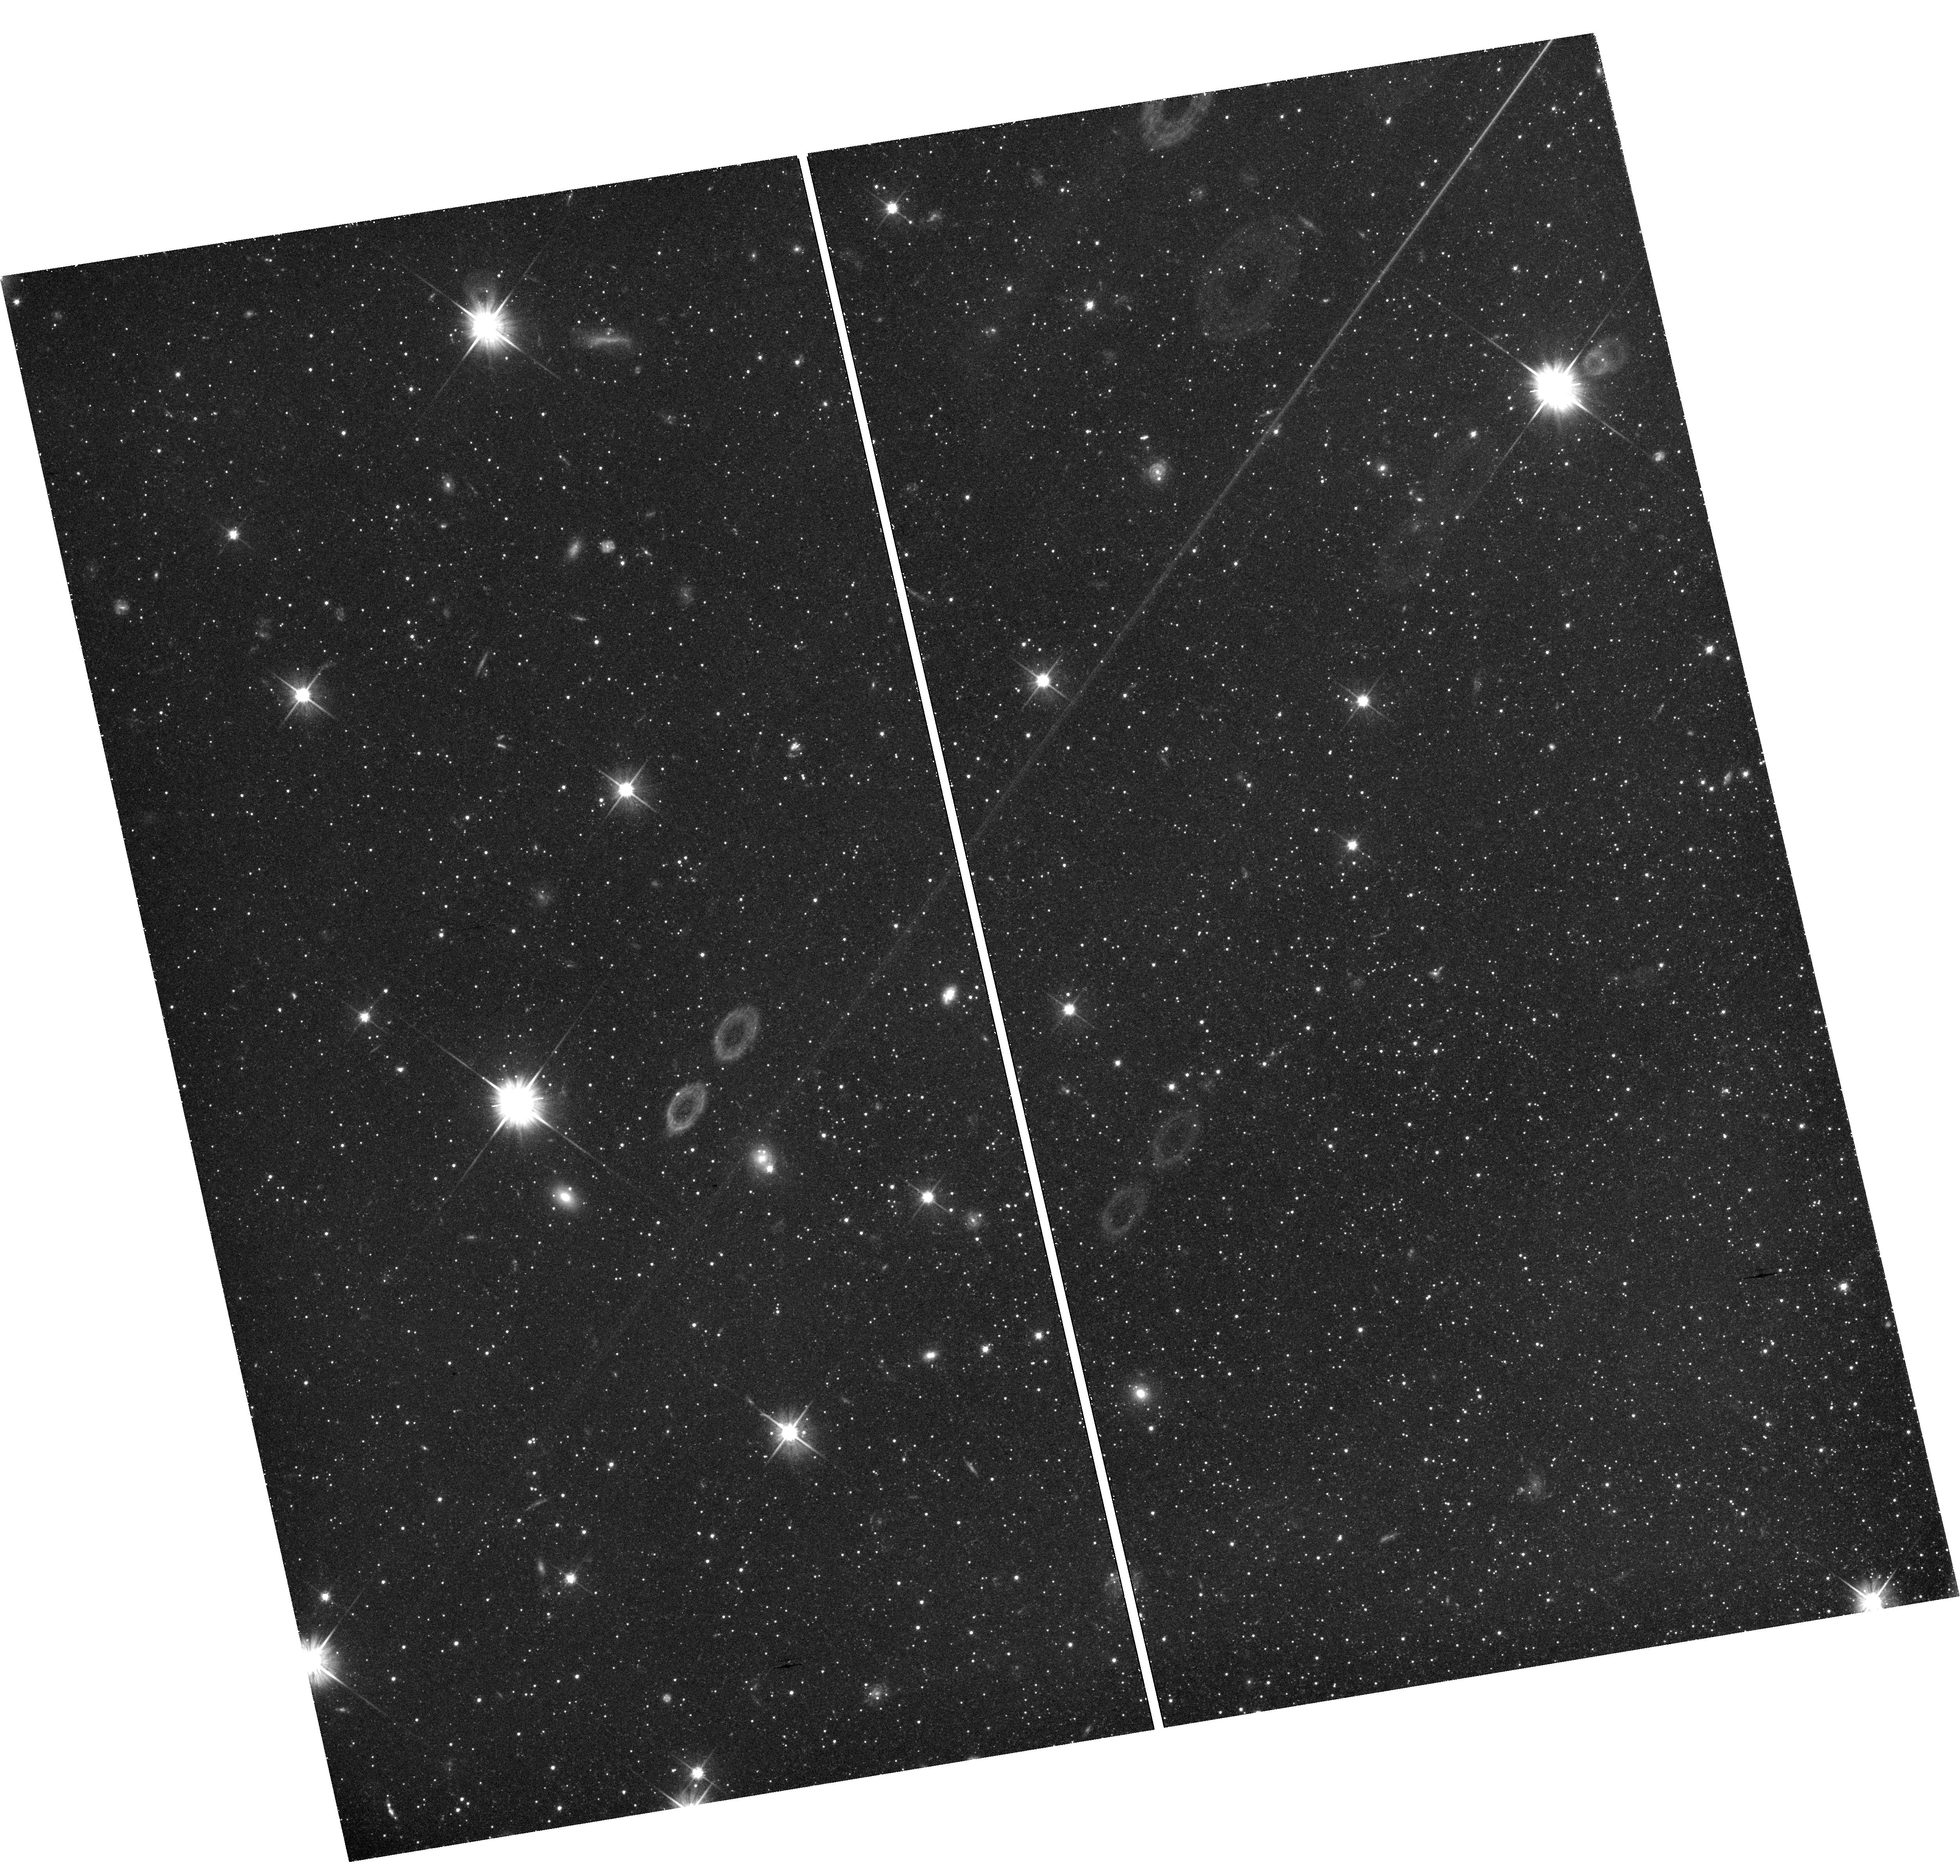
Target: field at RA 9.937°, Dec 48.425°
Instrument: WFC3/UVIS
Filter: F606W
Exposure: 1.6 h
Observation ID: hst_14769_04_wfc3_uvis_f606w_id6804

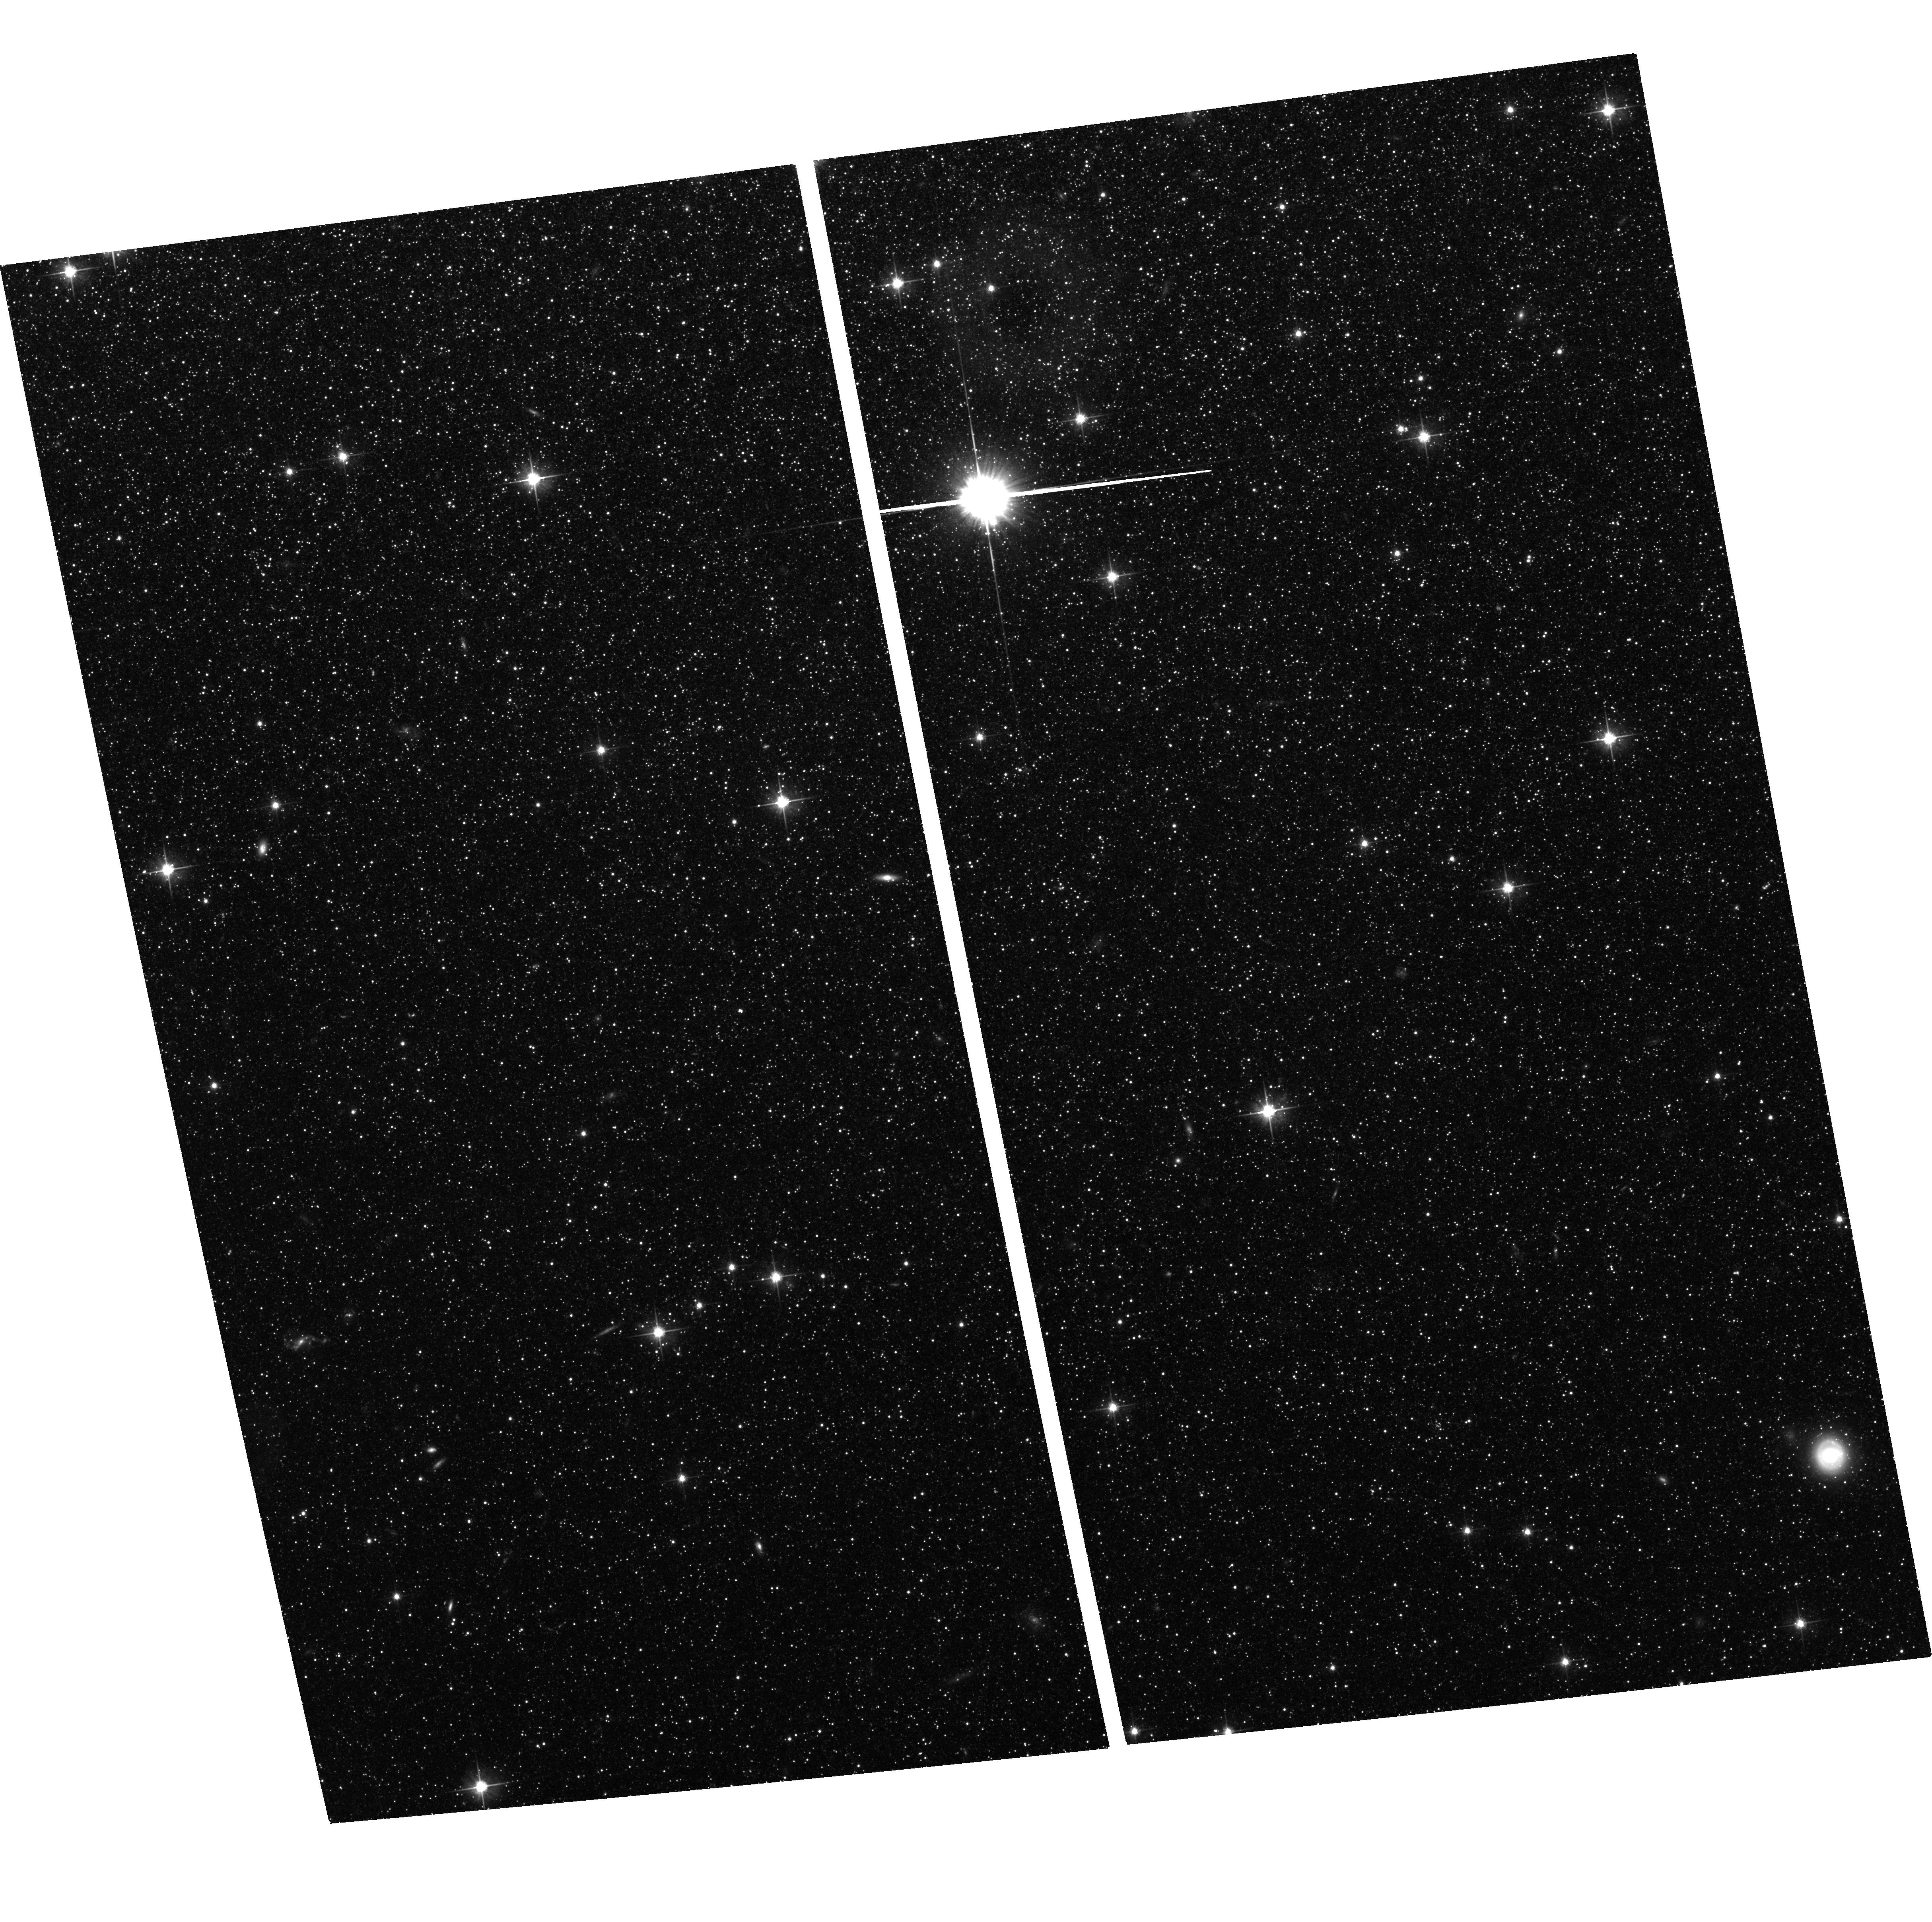
Target: NGC-147
Instrument: ACS/WFC
Filter: F606W
Exposure: 1.5 h
Observation ID: hst_14769_01_acs_wfc_f606w_jd6801

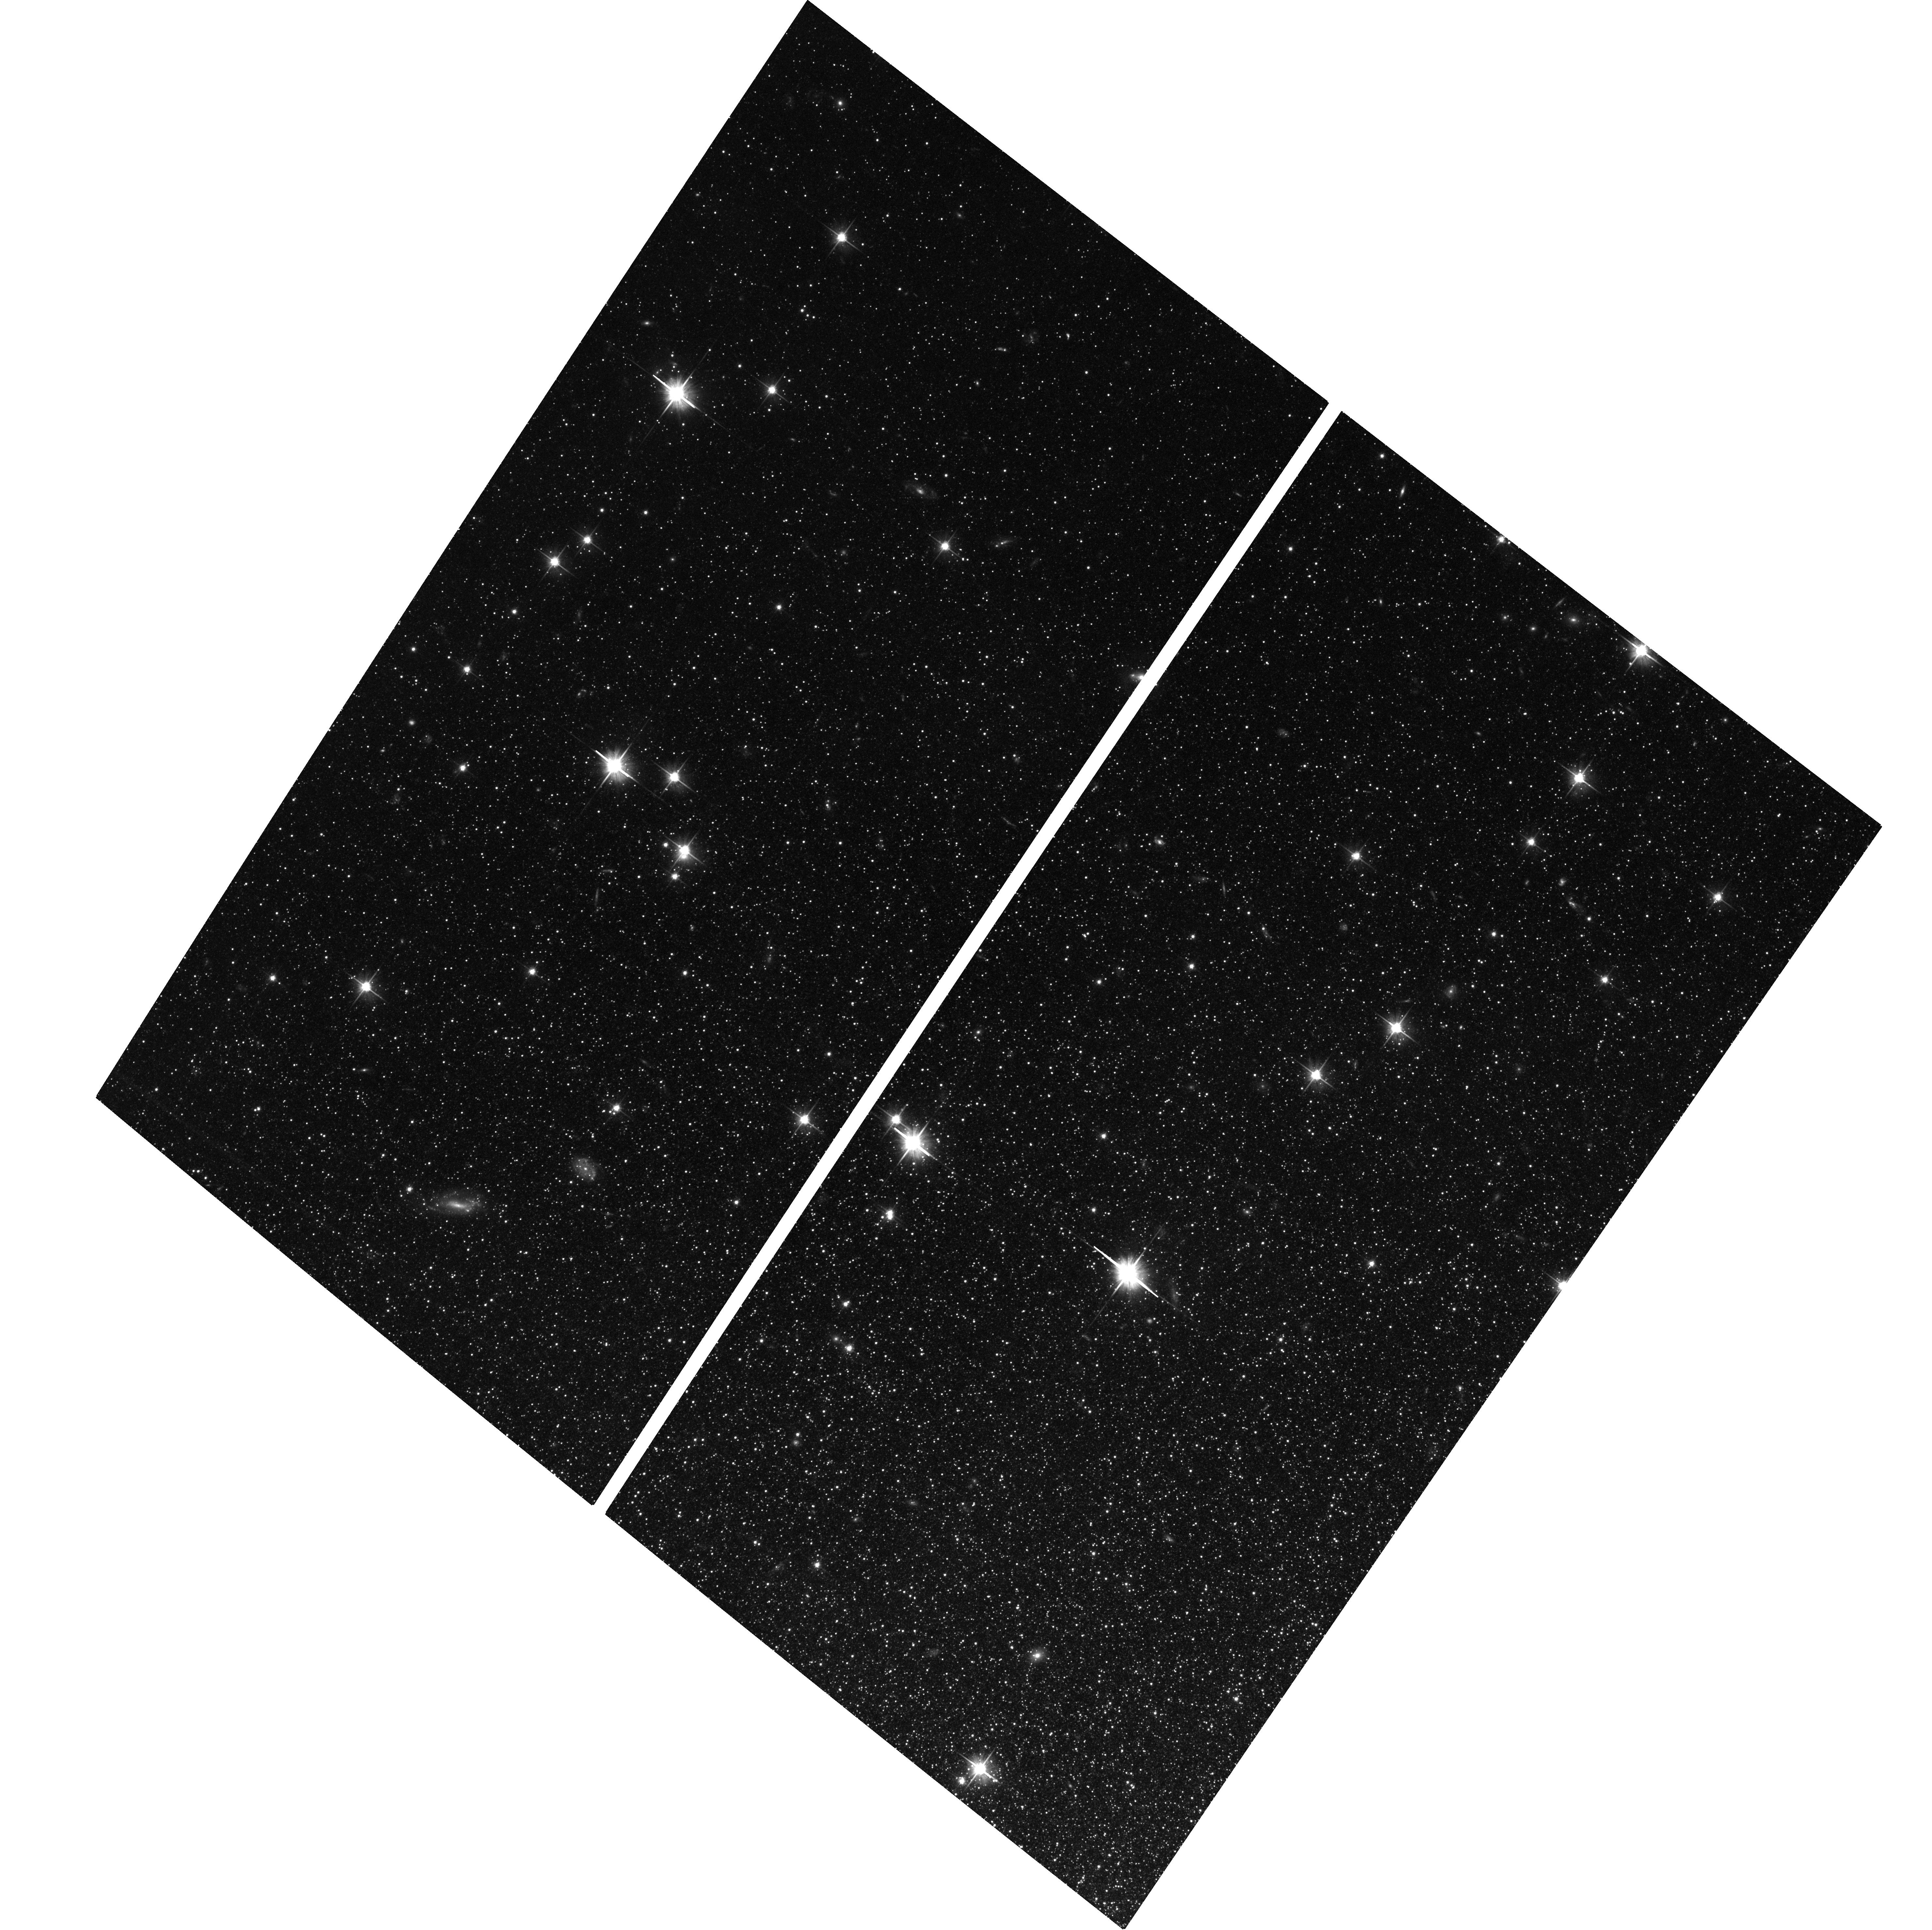
Target: NGC-185
Instrument: ACS/WFC
Filter: F606W
Exposure: 1.5 h
Observation ID: hst_14769_04_acs_wfc_f606w_jd6804

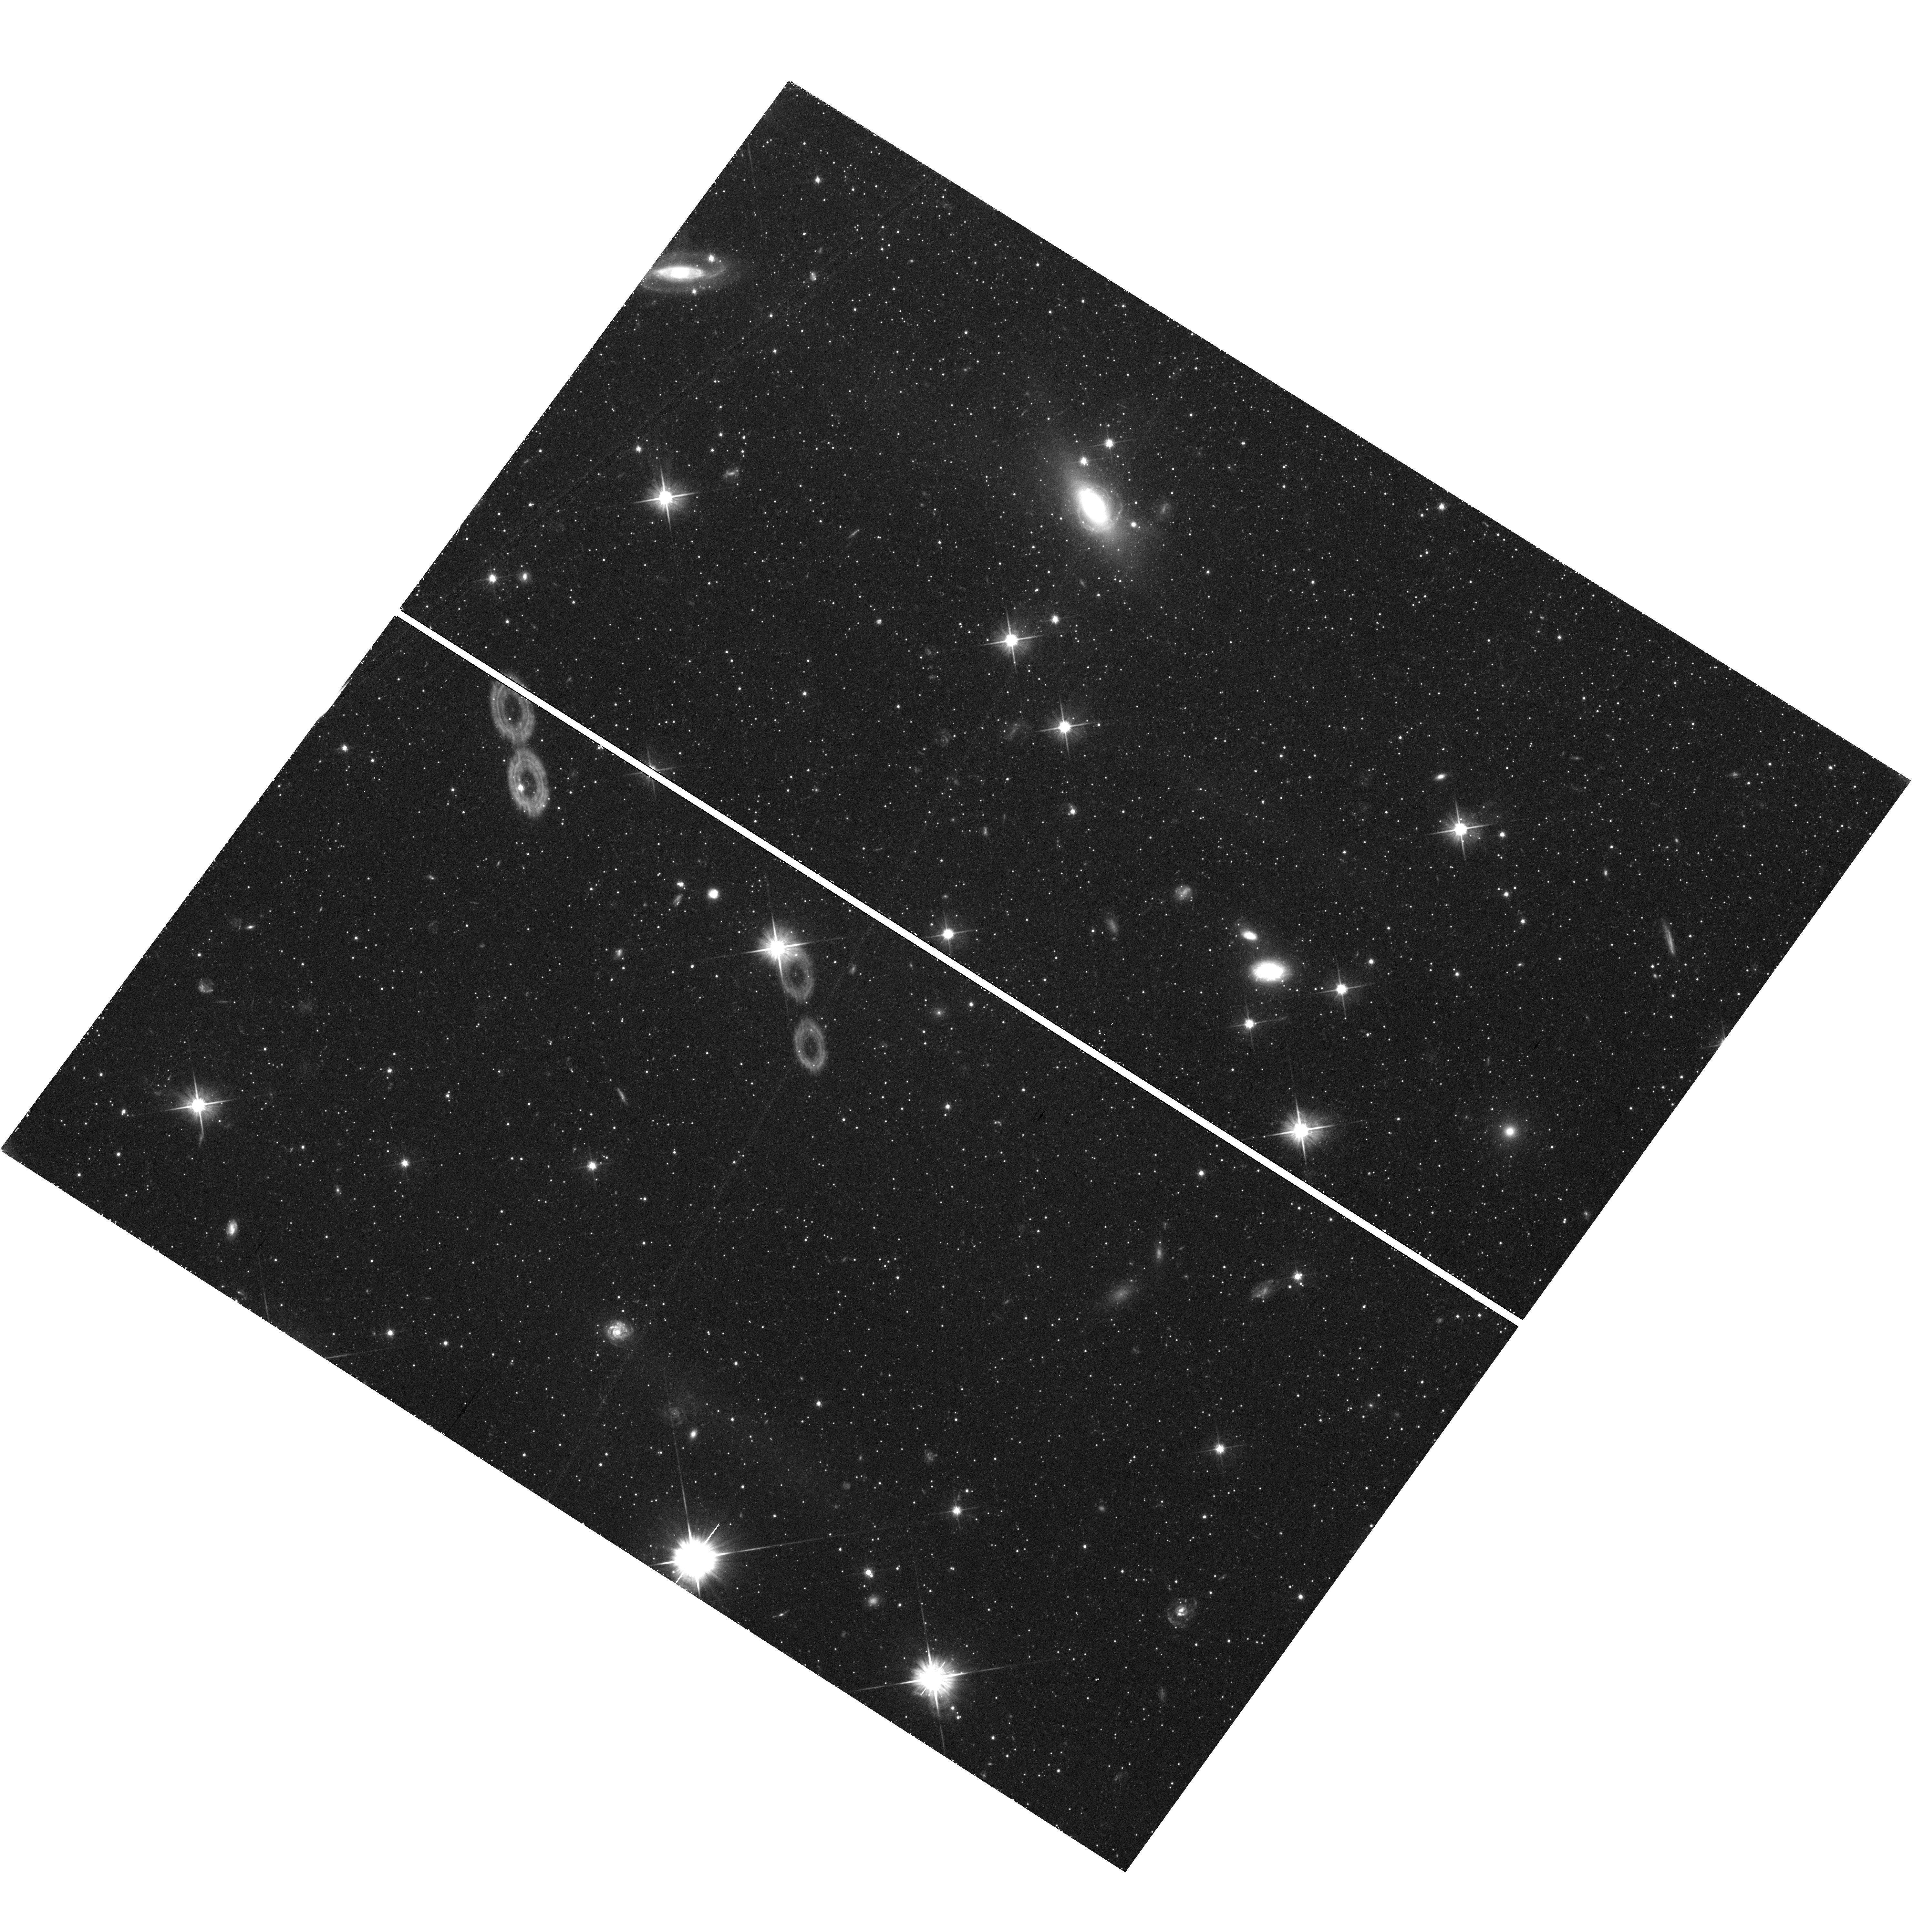
Target: field at RA 8.294°, Dec 48.297°
Instrument: WFC3/UVIS
Filter: F606W
Exposure: 1.6 h
Observation ID: hst_14769_02_wfc3_uvis_f606w_id6802

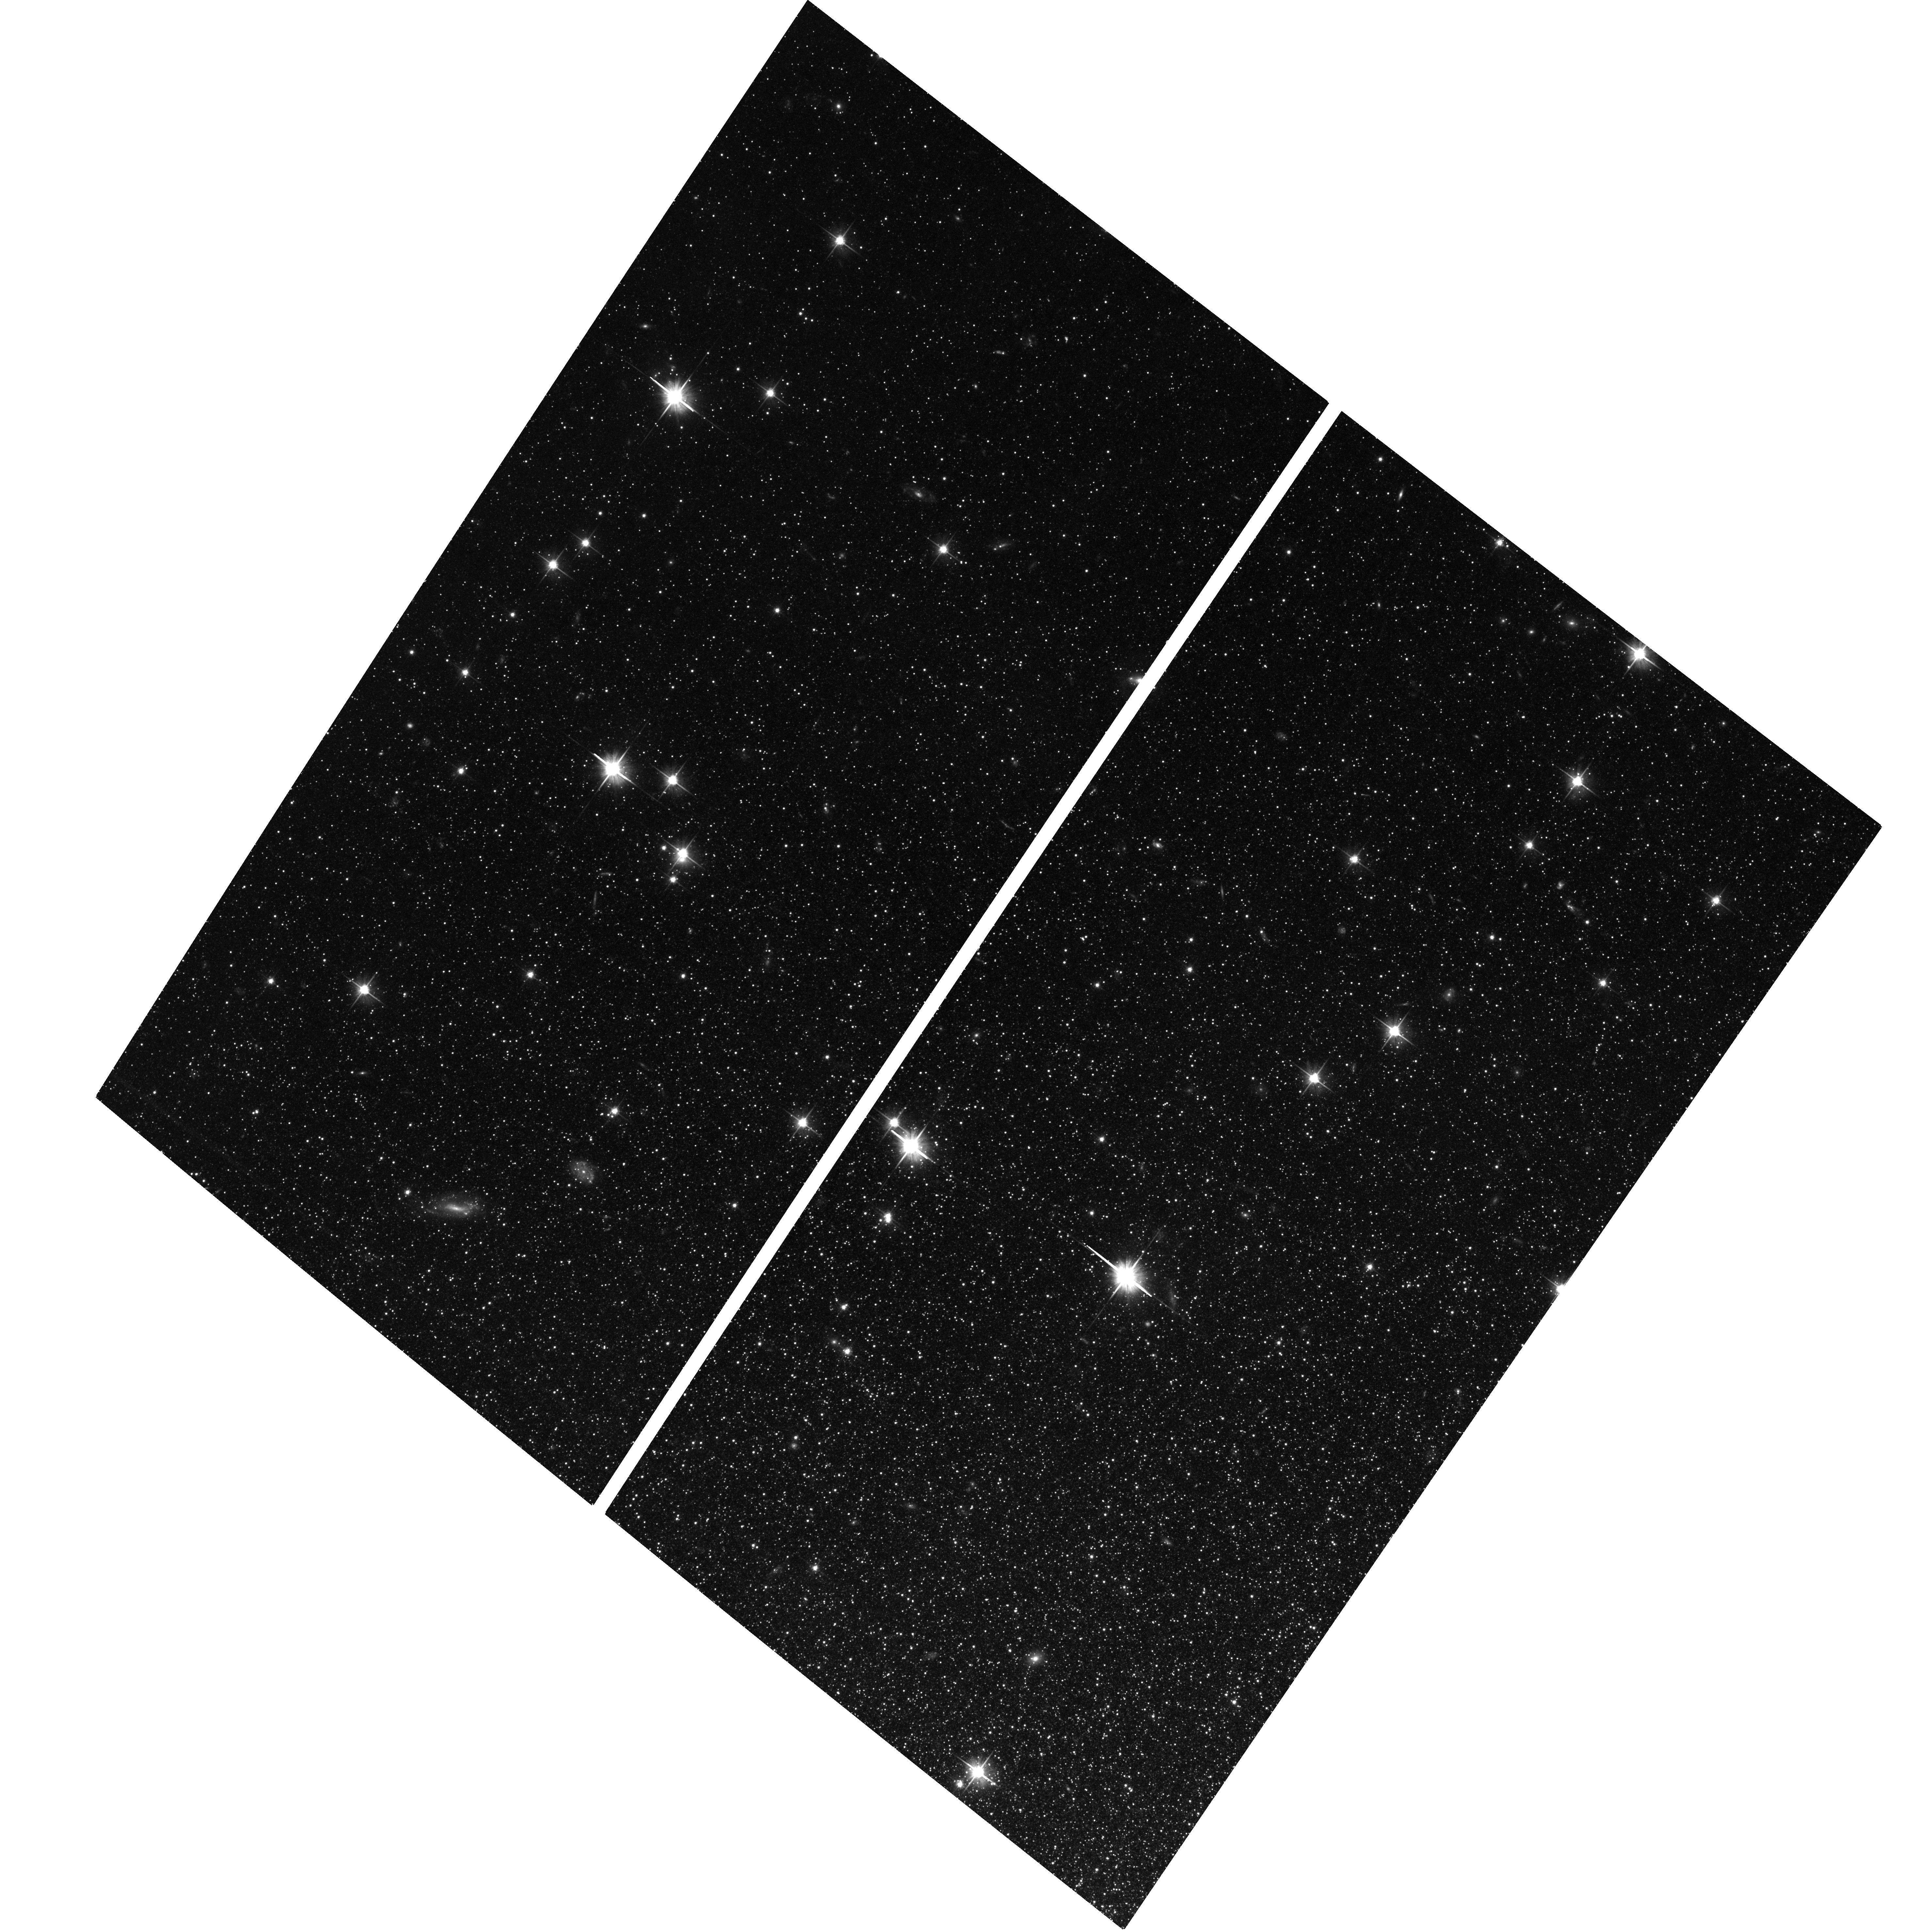
Target: NGC-185
Instrument: ACS/WFC
Filter: F606W
Exposure: 1.5 h
Observation ID: hst_14769_03_acs_wfc_f606w_jd6803

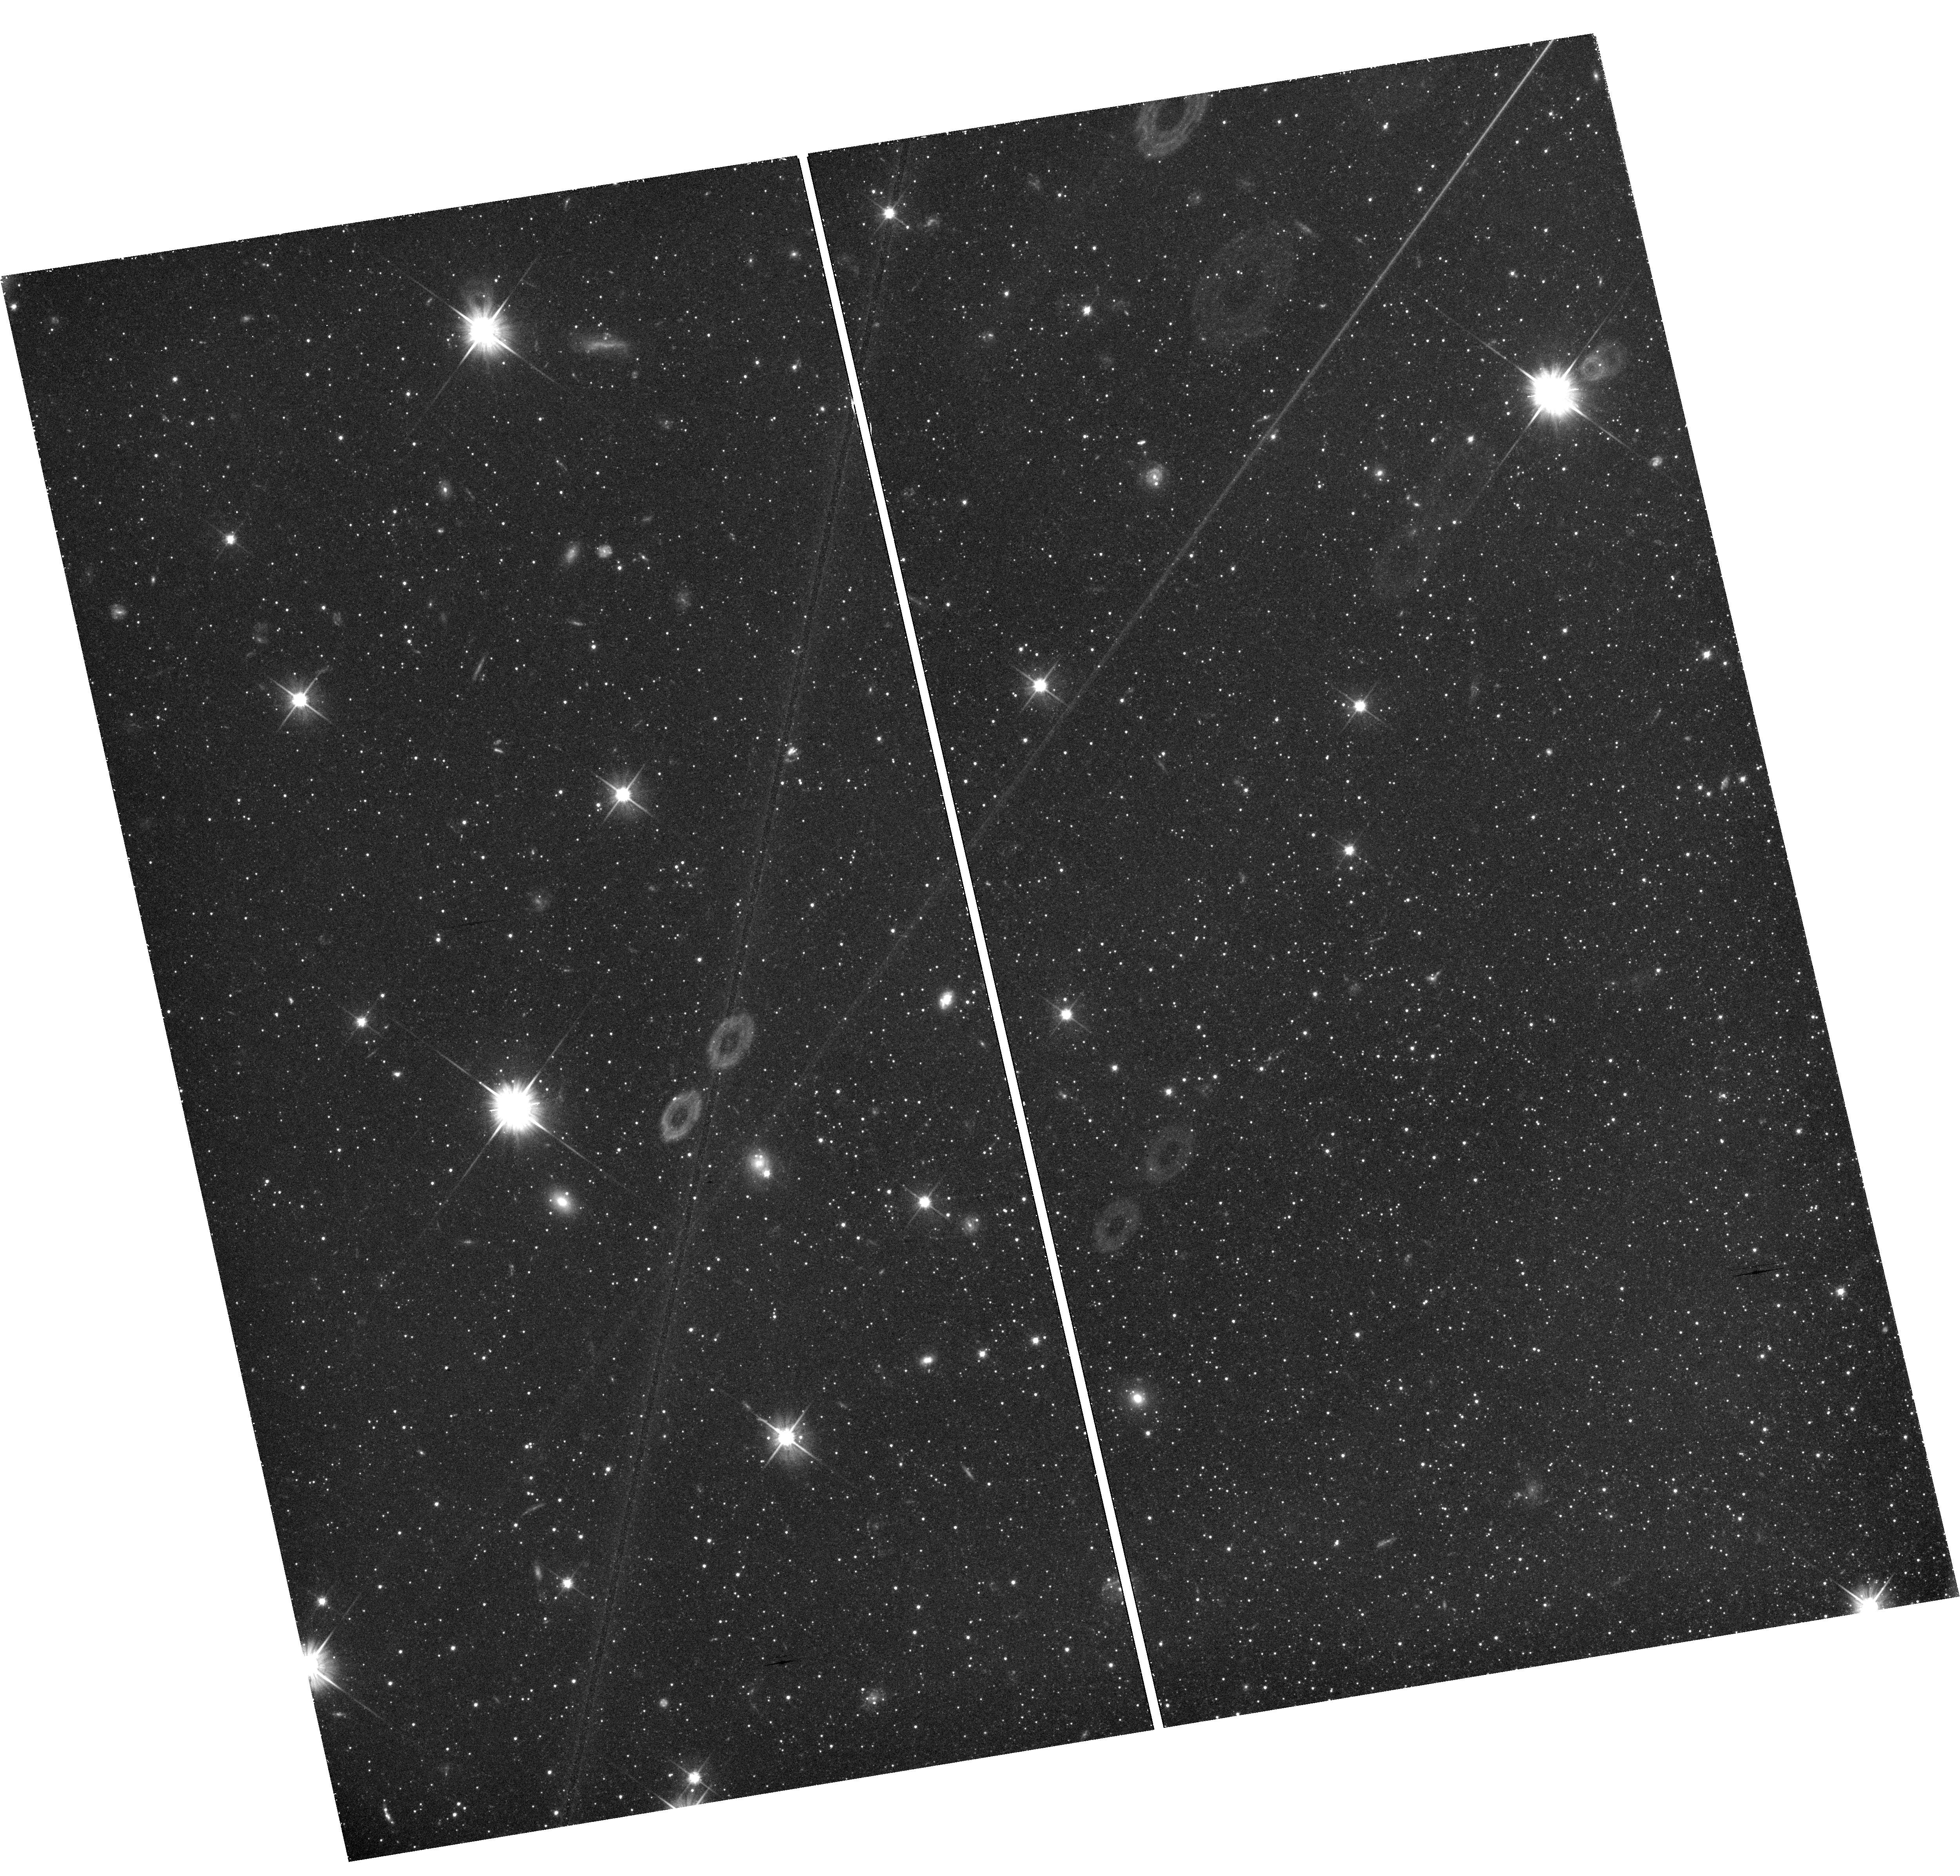
Target: field at RA 9.937°, Dec 48.425°
Instrument: WFC3/UVIS
Filter: F606W
Exposure: 1.6 h
Observation ID: hst_14769_03_wfc3_uvis_f606w_id6803

Proper Motions of Two Local Prototype Dwarf Elliptical Galaxies NGC 147 and NGC 185 (PI: Sohn, Sangmo Tony)

The factors governing the quenching of dwarf galaxies are of great importance to understanding galaxy formation. Deep HST photometry shows a significant difference in the quenching times between the otherwise seemingly similar dwarf elliptical galaxies NGC 147 and 185 in the halo of M31. The two galaxies are found close together on the sky with similar line-of-sight velocities, suggestive of a shared history. Measuring proper motions (PMs) of these two systems to constrain their orbits will allow us to differentiate between various quenching scenarios. We propose to target the same fields as the earlier deep HST observations, using the same instruments and orientations. For each galaxy, both the primary ACS and the parallel WFC3 fields will be used for PM measurments. We will use the same advanced techniques that allowed us to measure the PMs of M31 and Leo I. Thanks to the time baseline of 8 years, we expect to obtain one-dimensional PM accuracy of 25 km/s, far smaller than the velocity dispersion in the M31 halo. PM results will show whether these galaxies share a common dynamical history. We will convert the orbital energy of each galaxy to infall time, using correlations found in cosmological simulations. We will also compute orbits for both galaxies to find their pericenters as they orbit M31 and relate those to their tidal distortions, stellar streams, and differing gas content. Both galaxies also belong to M31's surprising "plane of satellites", and the PMs we obtain will test the nature of this plane. Together, these results will isolate the factors responsible for their differing quenching times. These will be the first PM measurements for dwarf galaxies of M31.